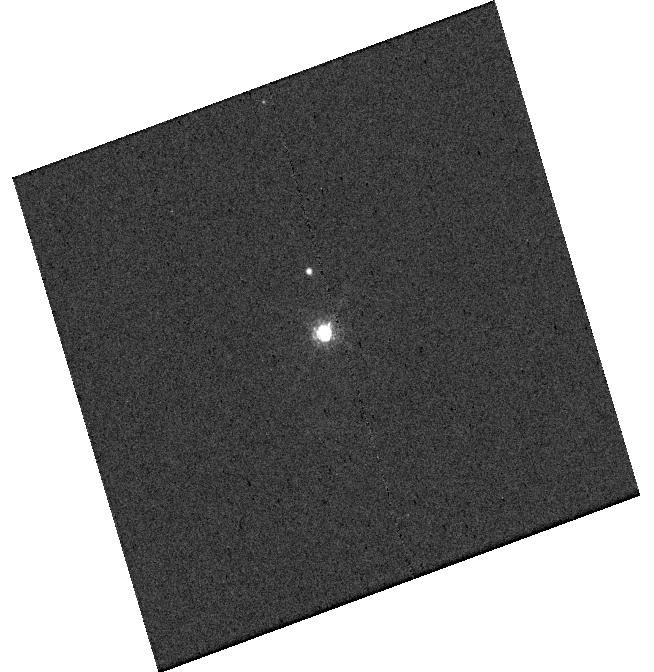
Target: V-V1032-CEN. Instrument: WFC3/UVIS. Filter: F656N. Exposure: 3 min. Observation ID: hst_15830_05_wfc3_uvis_f656n_ie2v05

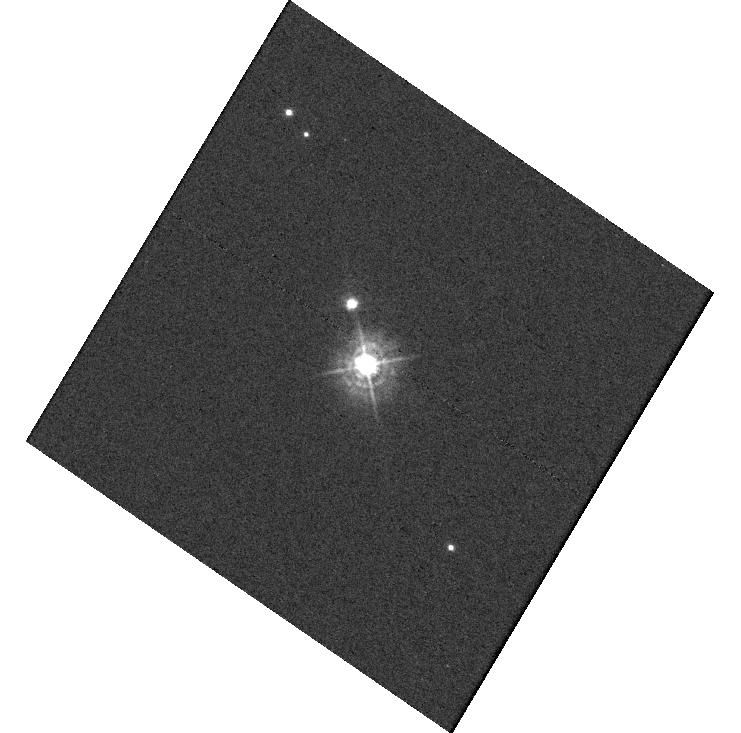
Target: V-V1032-CEN. Instrument: WFC3/UVIS. Filter: F336W. Exposure: 20 min. Observation ID: hst_15830_08_wfc3_uvis_f336w_ie2v08

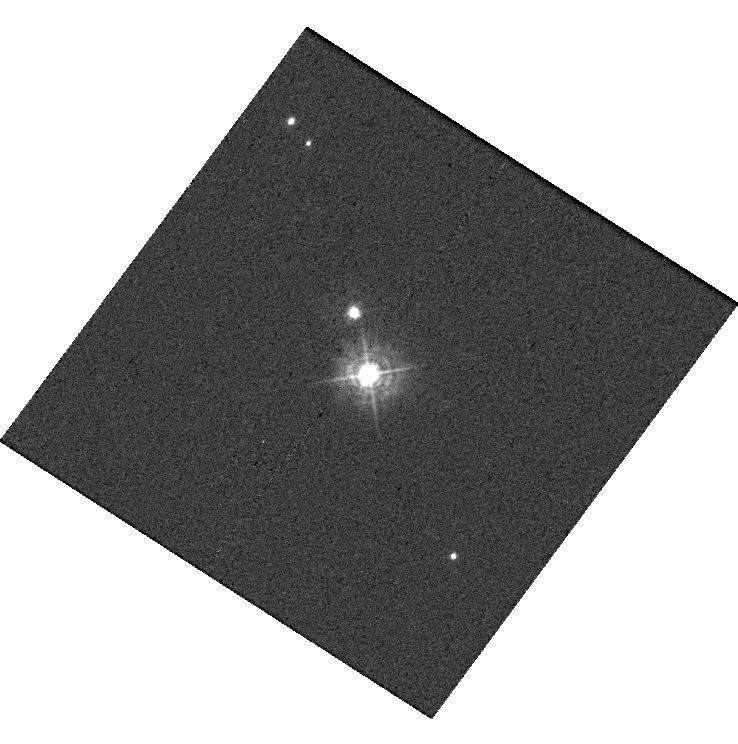
Target: V-V1032-CEN. Instrument: WFC3/UVIS. Filter: F336W. Exposure: 20 min. Observation ID: hst_15830_16_wfc3_uvis_f336w_ie2v16

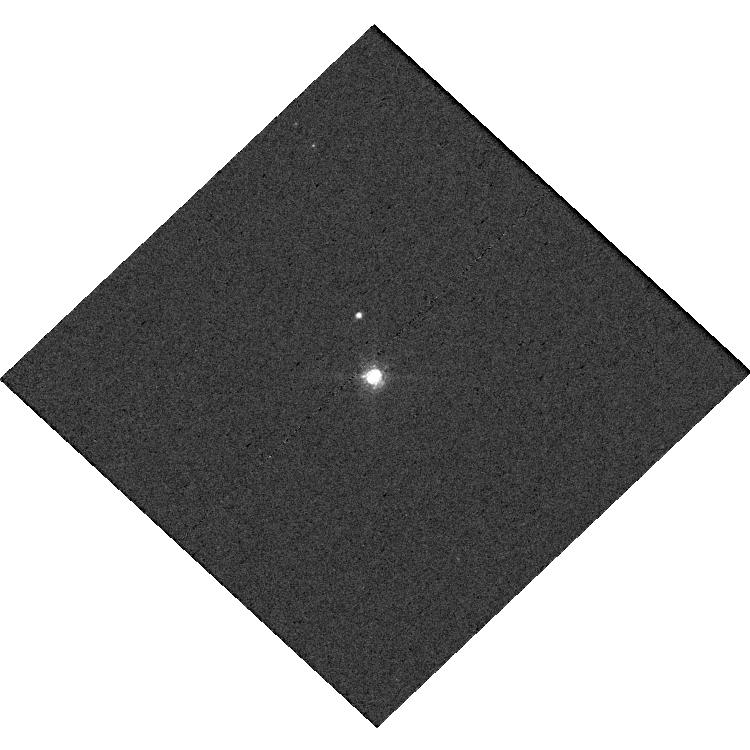
Target: V-V1032-CEN. Instrument: WFC3/UVIS. Filter: F656N. Exposure: 3 min. Observation ID: hst_15830_15_wfc3_uvis_f656n_ie2v15

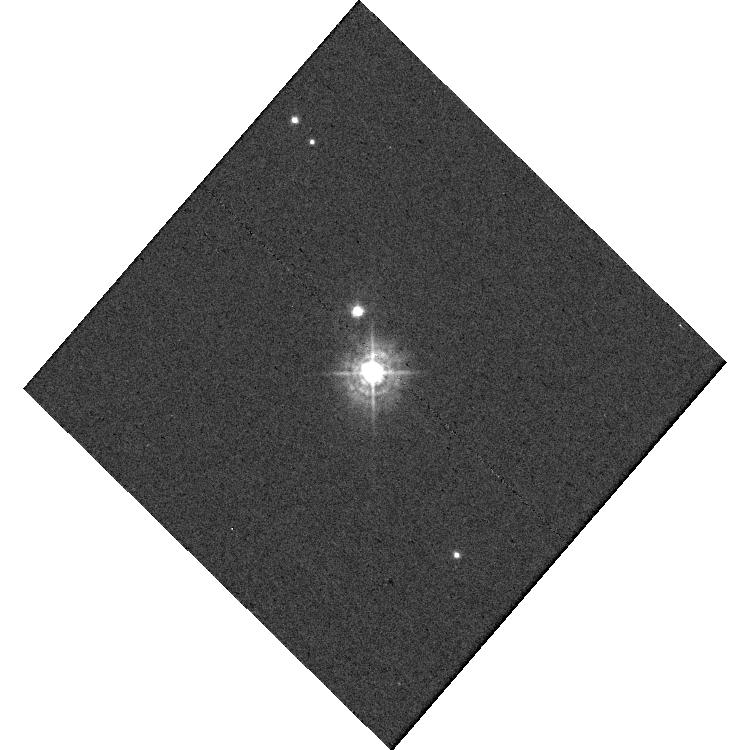
Target: V-V1032-CEN. Instrument: WFC3/UVIS. Filter: F336W. Exposure: 20 min. Observation ID: hst_15830_07_wfc3_uvis_f336w_ie2v07

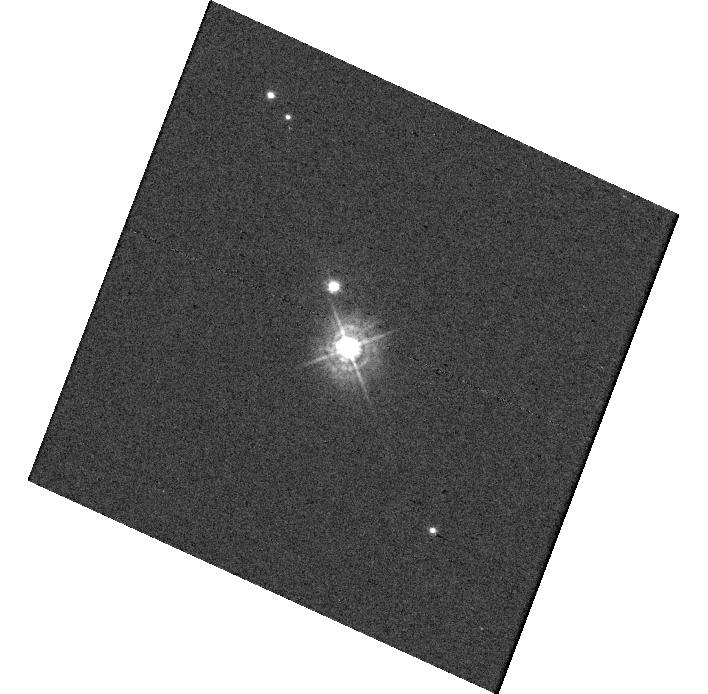
Target: V-V1032-CEN. Instrument: WFC3/UVIS. Filter: F336W. Exposure: 20 min. Observation ID: hst_15830_09_wfc3_uvis_f336w_ie2v09

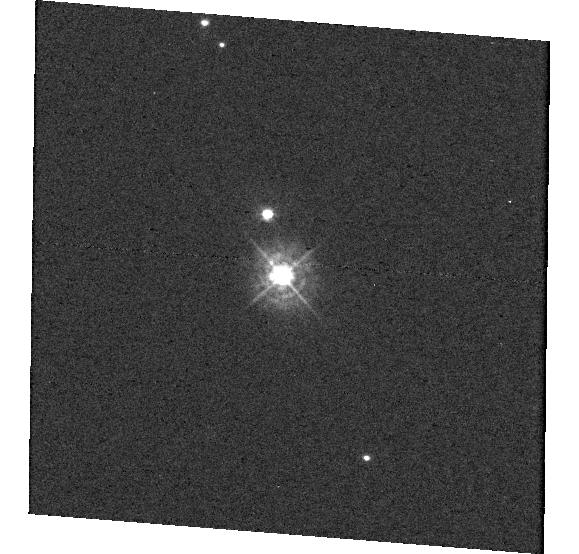
Target: V-V1032-CEN. Instrument: WFC3/UVIS. Filter: F336W. Exposure: 20 min. Observation ID: hst_15830_11_wfc3_uvis_f336w_ie2v11

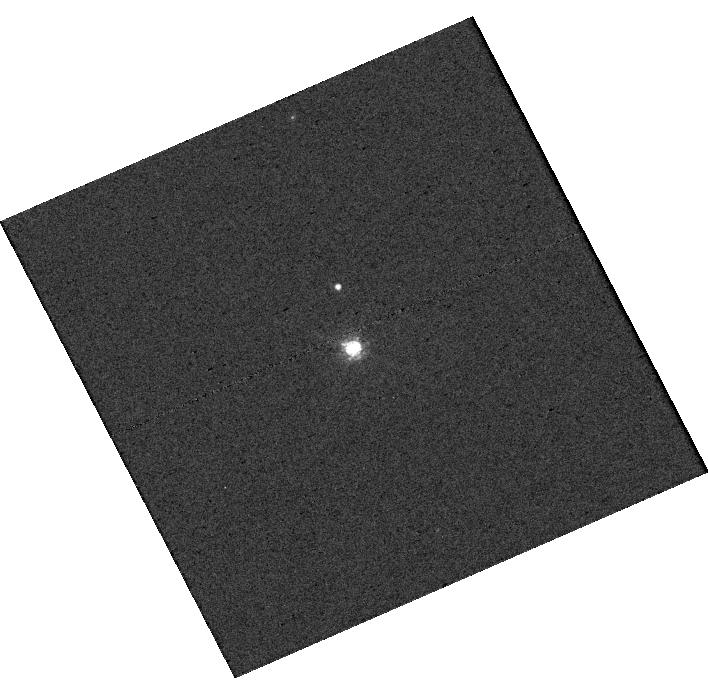
Target: V-V1032-CEN. Instrument: WFC3/UVIS. Filter: F656N. Exposure: 3 min. Observation ID: hst_15830_13_wfc3_uvis_f656n_ie2v13

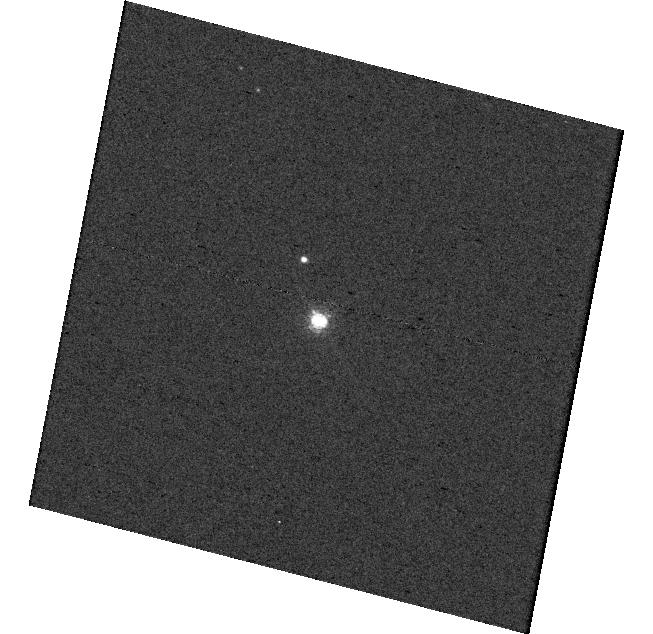
Target: V-V1032-CEN. Instrument: WFC3/UVIS. Filter: F656N. Exposure: 3 min. Observation ID: hst_15830_10_wfc3_uvis_f656n_ie2v10

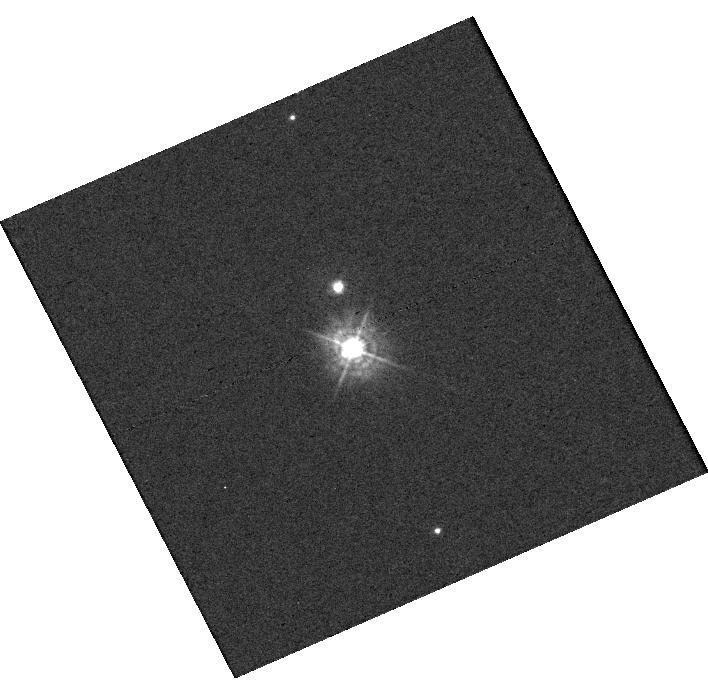
Target: V-V1032-CEN. Instrument: WFC3/UVIS. Filter: F336W. Exposure: 20 min. Observation ID: hst_15830_13_wfc3_uvis_f336w_ie2v13

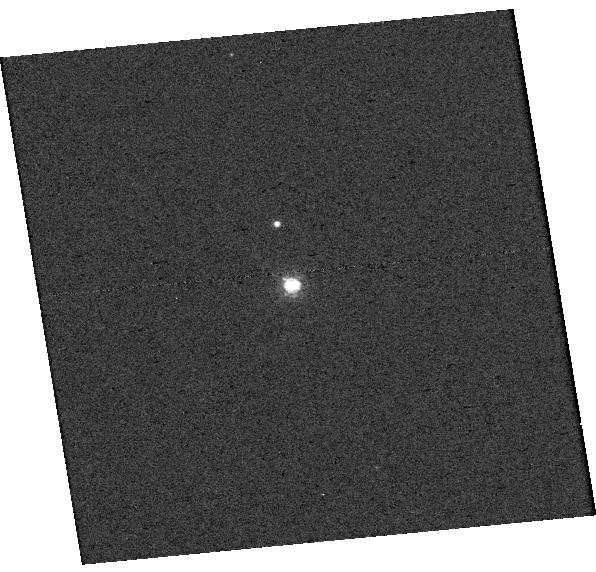
Target: V-V1032-CEN. Instrument: WFC3/UVIS. Filter: F656N. Exposure: 3 min. Observation ID: hst_15830_12_wfc3_uvis_f656n_ie2v12

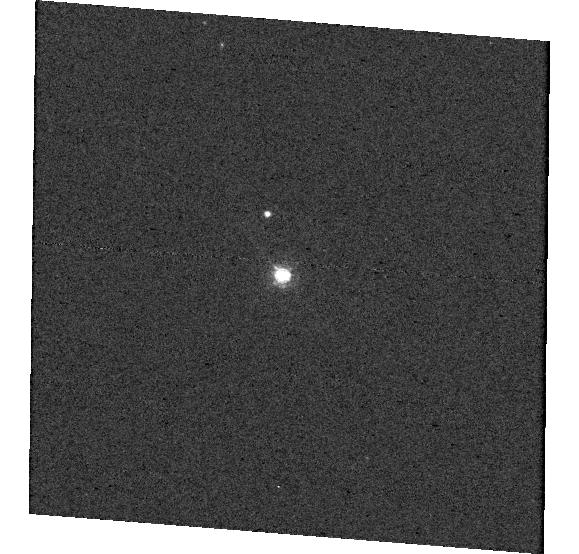
Target: V-V1032-CEN. Instrument: WFC3/UVIS. Filter: F656N. Exposure: 3 min. Observation ID: hst_15830_11_wfc3_uvis_f656n_ie2v11

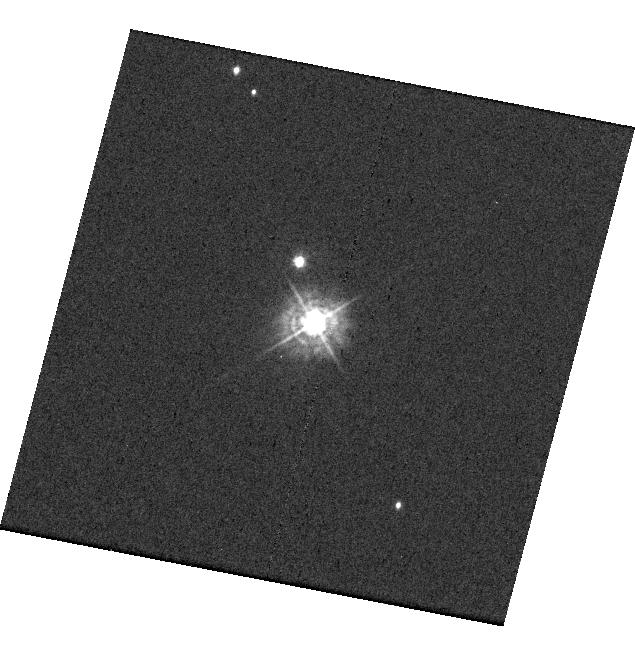
Target: V-V1032-CEN. Instrument: WFC3/UVIS. Filter: F336W. Exposure: 20 min. Observation ID: hst_15830_03_wfc3_uvis_f336w_ie2v03

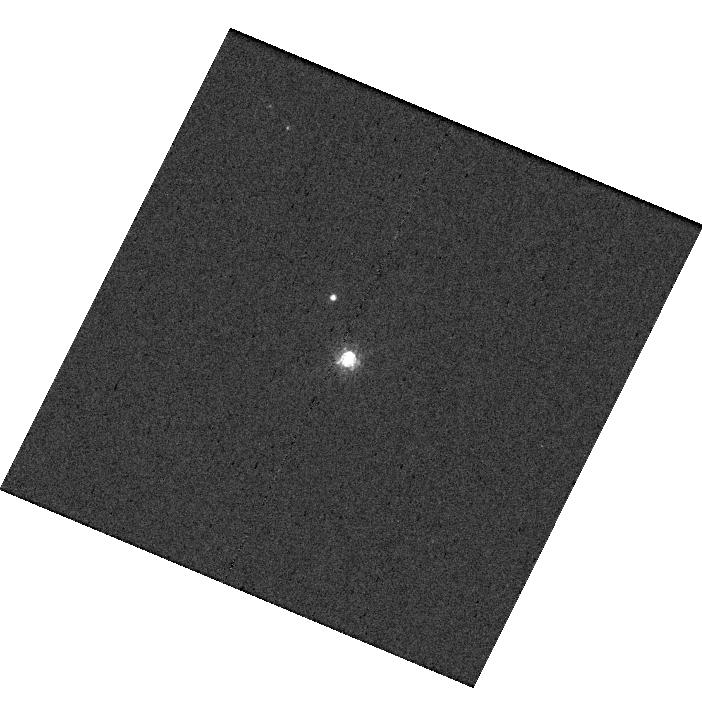
Target: V-V1032-CEN. Instrument: WFC3/UVIS. Filter: F656N. Exposure: 3 min. Observation ID: hst_15830_17_wfc3_uvis_f656n_ie2v17

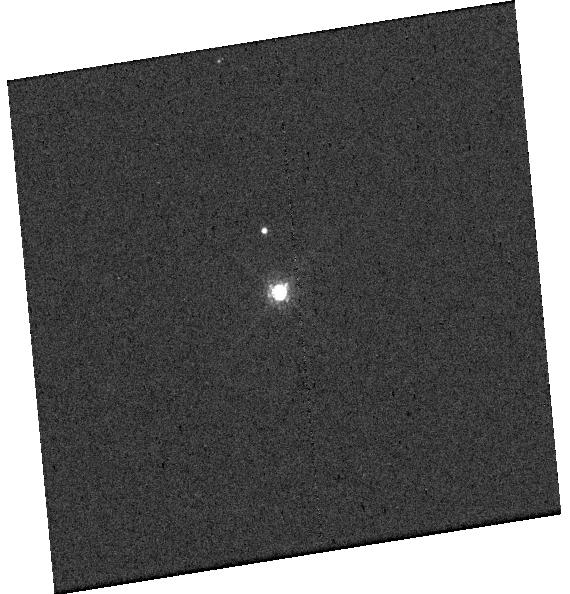
Target: V-V1032-CEN. Instrument: WFC3/UVIS. Filter: F656N. Exposure: 3 min. Observation ID: hst_15830_04_wfc3_uvis_f656n_ie2v04

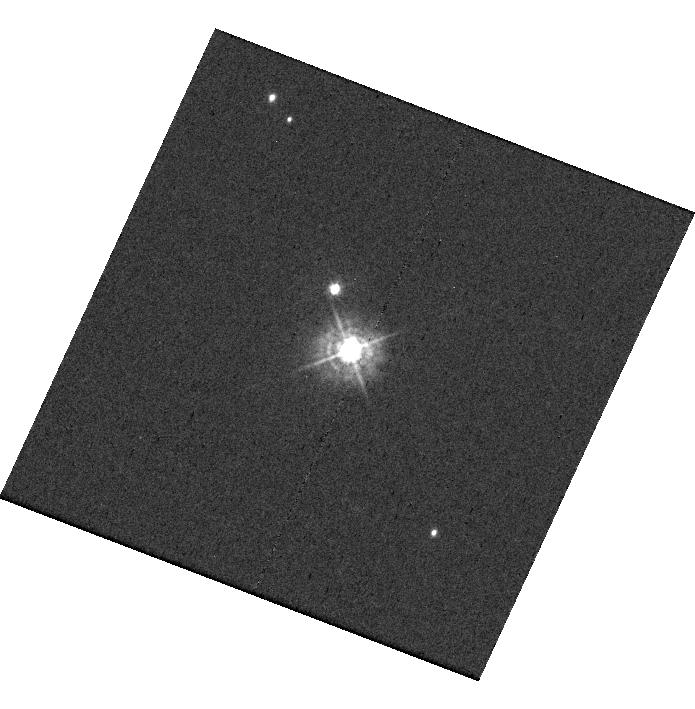
Target: V-V1032-CEN. Instrument: WFC3/UVIS. Filter: F336W. Exposure: 20 min. Observation ID: hst_15830_02_wfc3_uvis_f336w_ie2v02

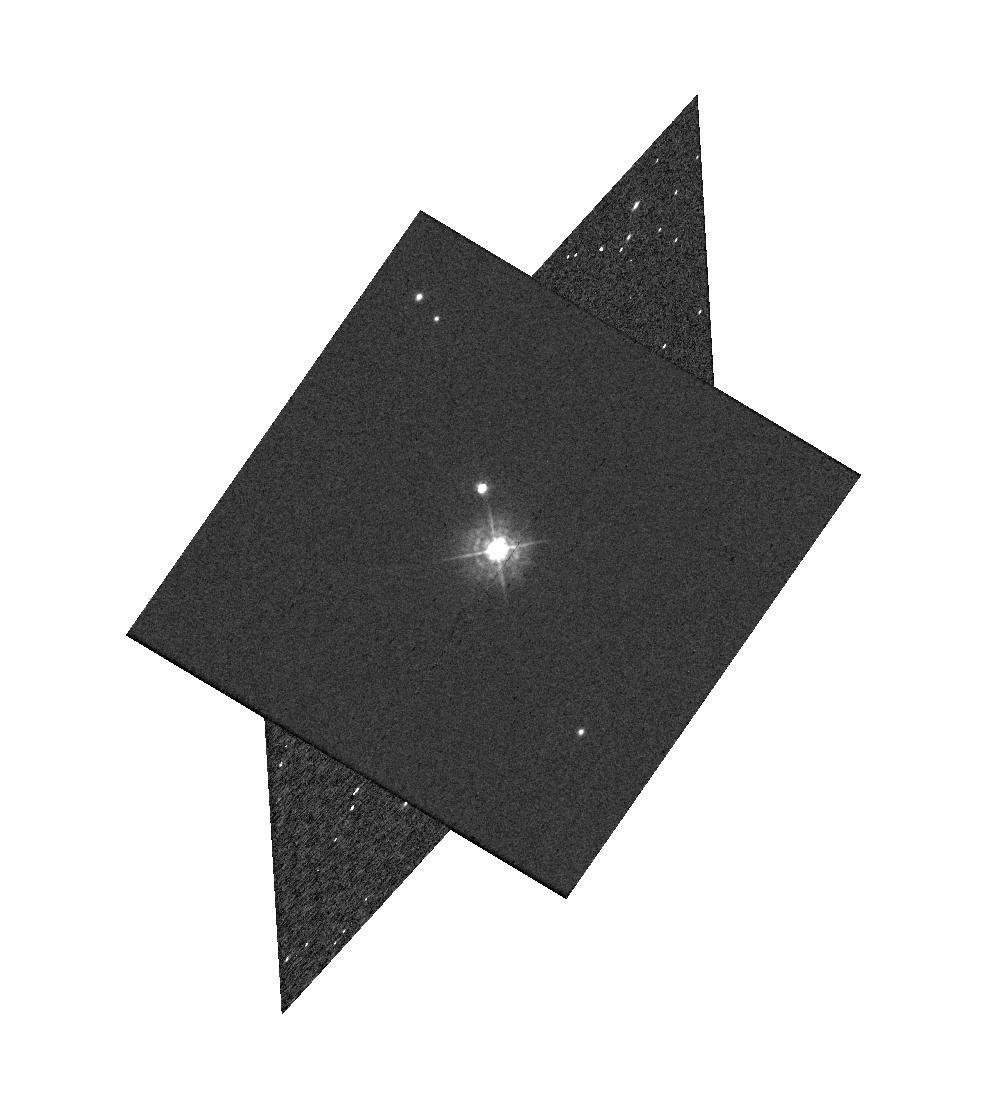
Target: V-V1032-CEN. Instrument: WFC3/UVIS. Filter: F336W. Exposure: 20 min. Observation ID: hst_15830_01_wfc3_uvis_f336w_ie2v01

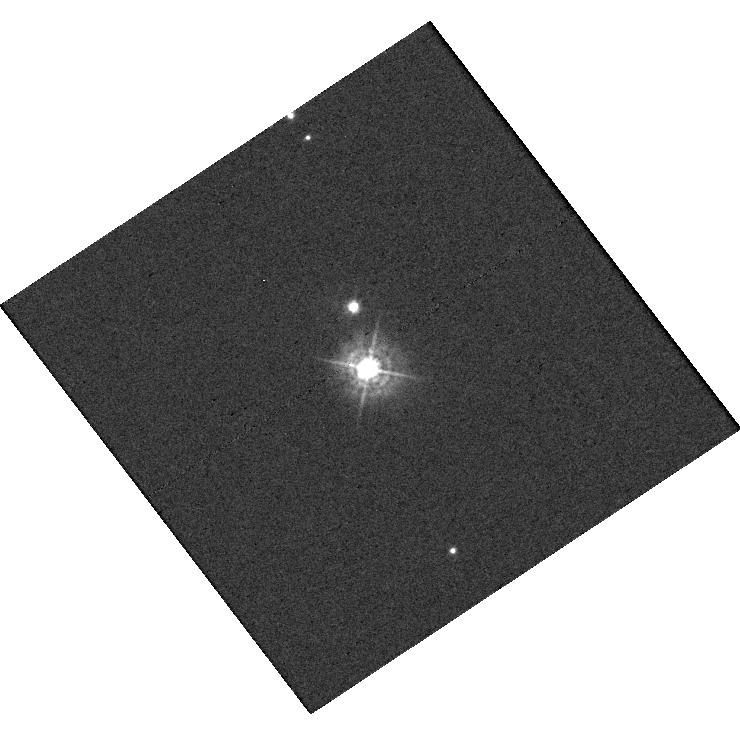
Target: V-V1032-CEN. Instrument: WFC3/UVIS. Filter: F336W. Exposure: 20 min. Observation ID: hst_15830_14_wfc3_uvis_f336w_ie2v14

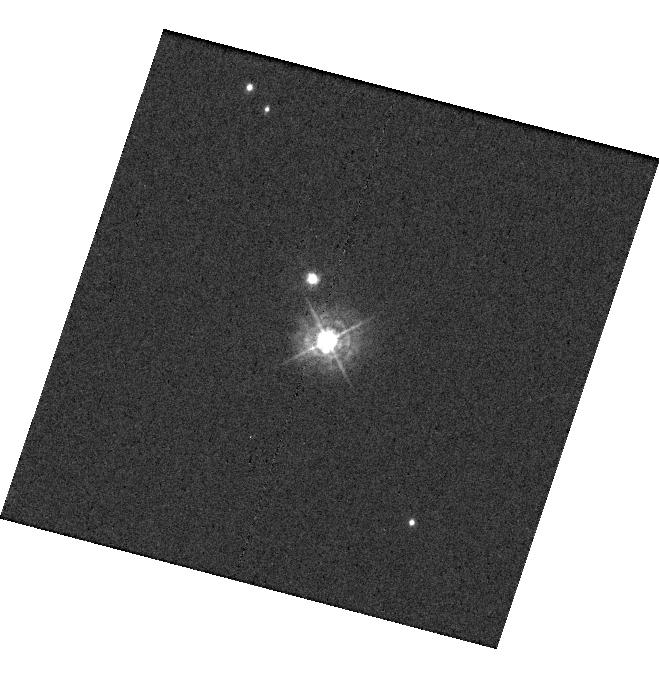
Target: V-V1032-CEN. Instrument: WFC3/UVIS. Filter: F336W. Exposure: 20 min. Observation ID: hst_15830_18_wfc3_uvis_f336w_ie2v18

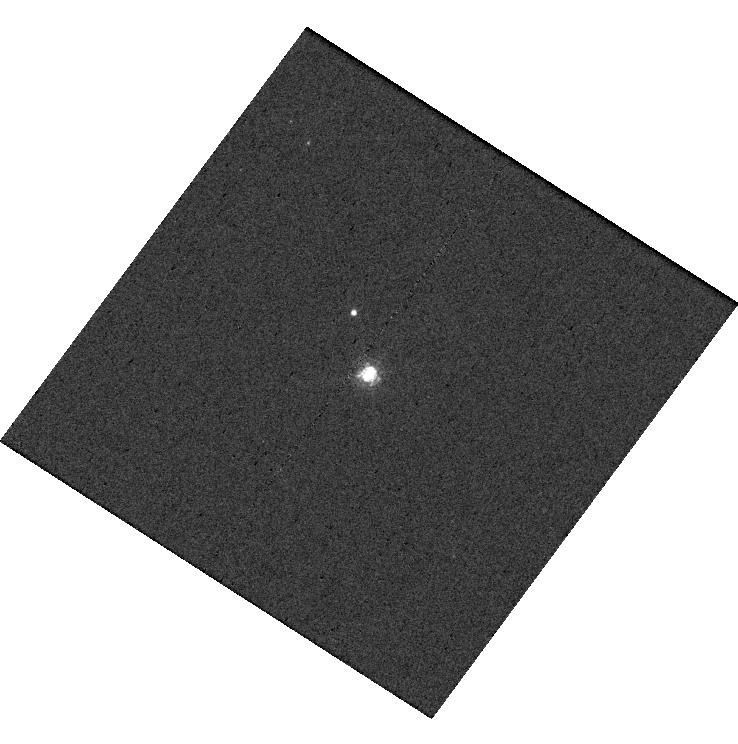
Target: V-V1032-CEN. Instrument: WFC3/UVIS. Filter: F656N. Exposure: 3 min. Observation ID: hst_15830_16_wfc3_uvis_f656n_ie2v16

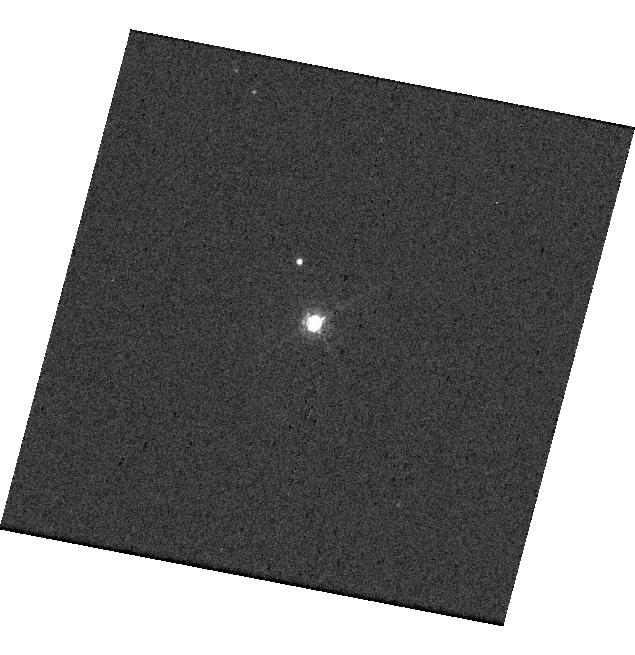
Target: V-V1032-CEN. Instrument: WFC3/UVIS. Filter: F656N. Exposure: 3 min. Observation ID: hst_15830_03_wfc3_uvis_f656n_ie2v03

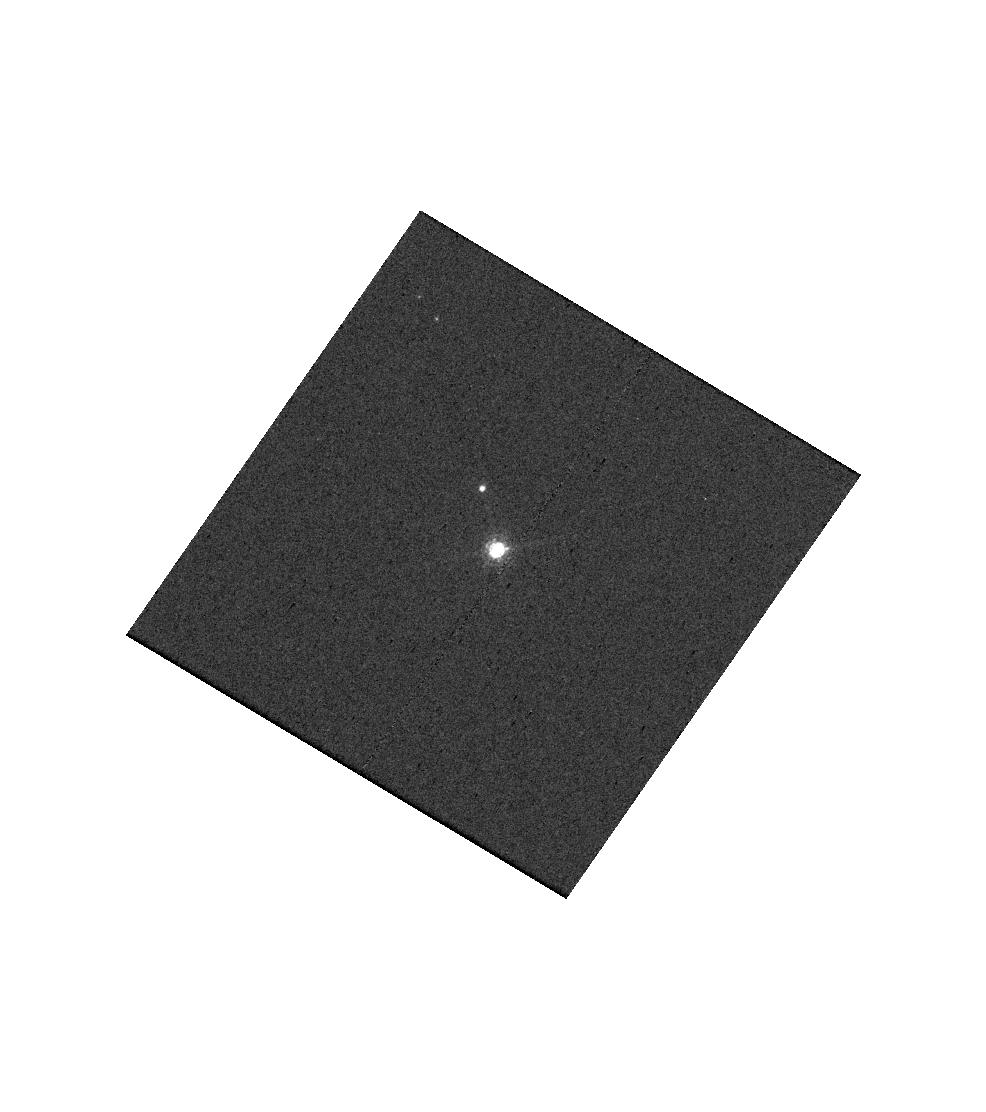
Target: V-V1032-CEN. Instrument: WFC3/UVIS. Filter: F656N. Exposure: 3 min. Observation ID: hst_15830_01_wfc3_uvis_f656n_ie2v01

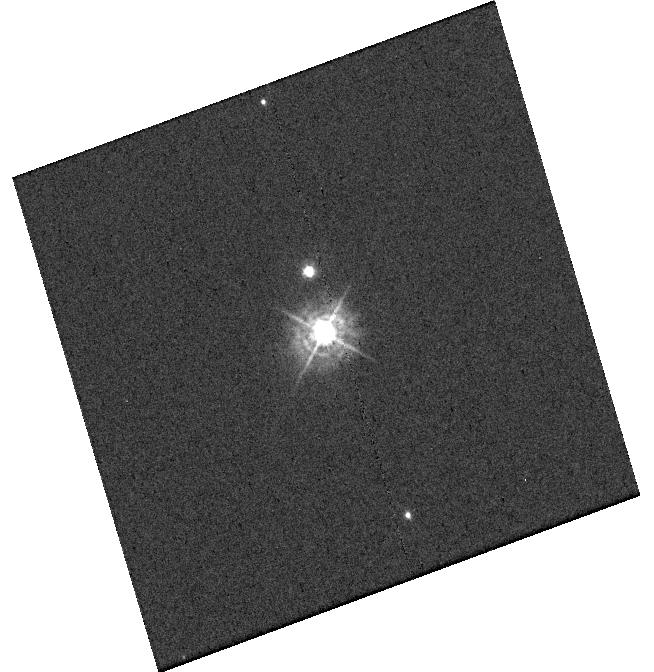
Target: V-V1032-CEN. Instrument: WFC3/UVIS. Filter: F336W. Exposure: 20 min. Observation ID: hst_15830_05_wfc3_uvis_f336w_ie2v05

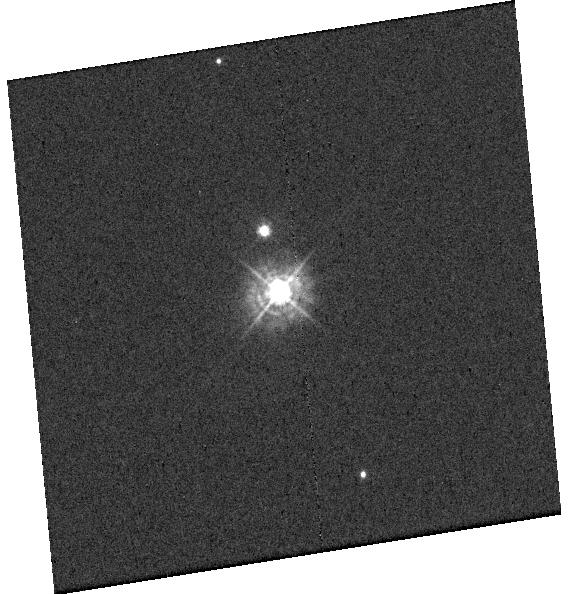
Target: V-V1032-CEN. Instrument: WFC3/UVIS. Filter: F336W. Exposure: 20 min. Observation ID: hst_15830_04_wfc3_uvis_f336w_ie2v04

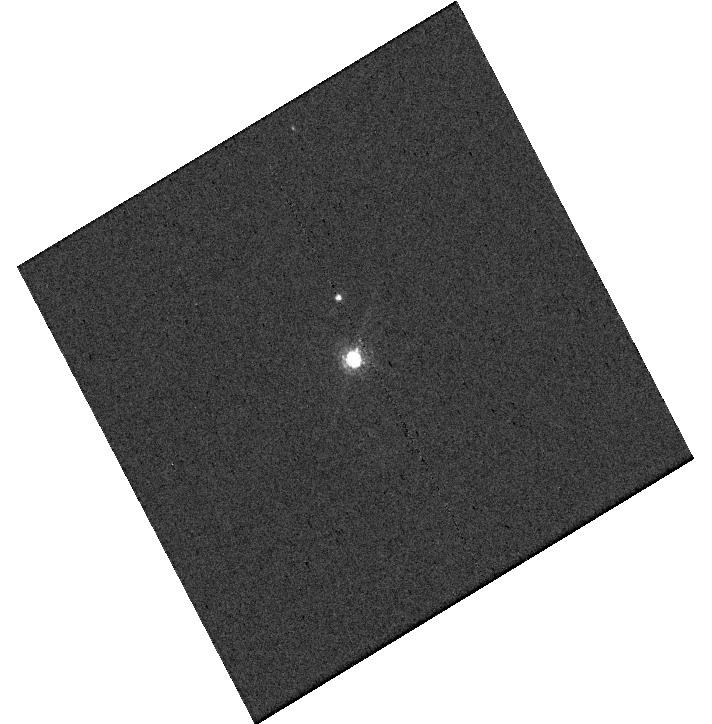
Target: V-V1032-CEN. Instrument: WFC3/UVIS. Filter: F656N. Exposure: 3 min. Observation ID: hst_15830_06_wfc3_uvis_f656n_ie2v06

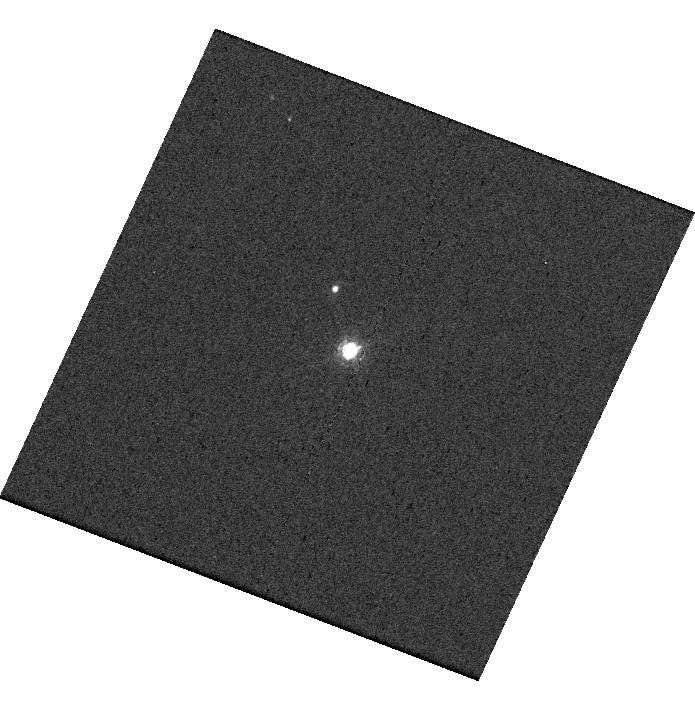
Target: V-V1032-CEN. Instrument: WFC3/UVIS. Filter: F656N. Exposure: 3 min. Observation ID: hst_15830_02_wfc3_uvis_f656n_ie2v02

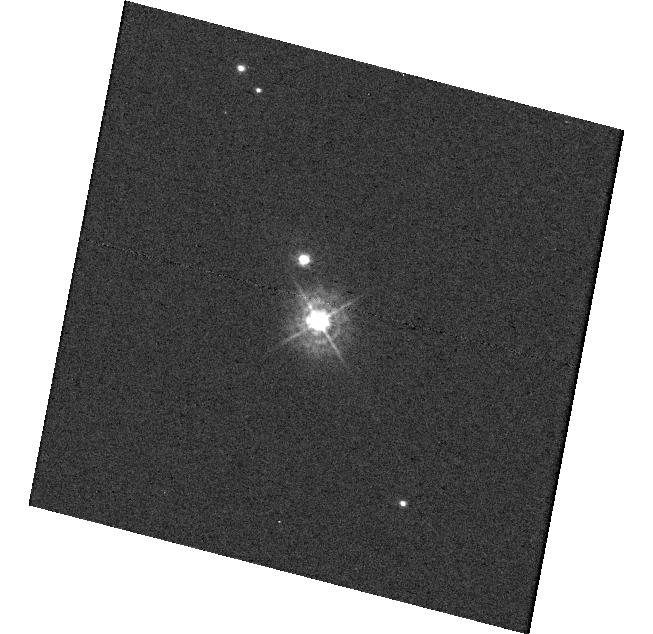
Target: V-V1032-CEN. Instrument: WFC3/UVIS. Filter: F336W. Exposure: 20 min. Observation ID: hst_15830_10_wfc3_uvis_f336w_ie2v10

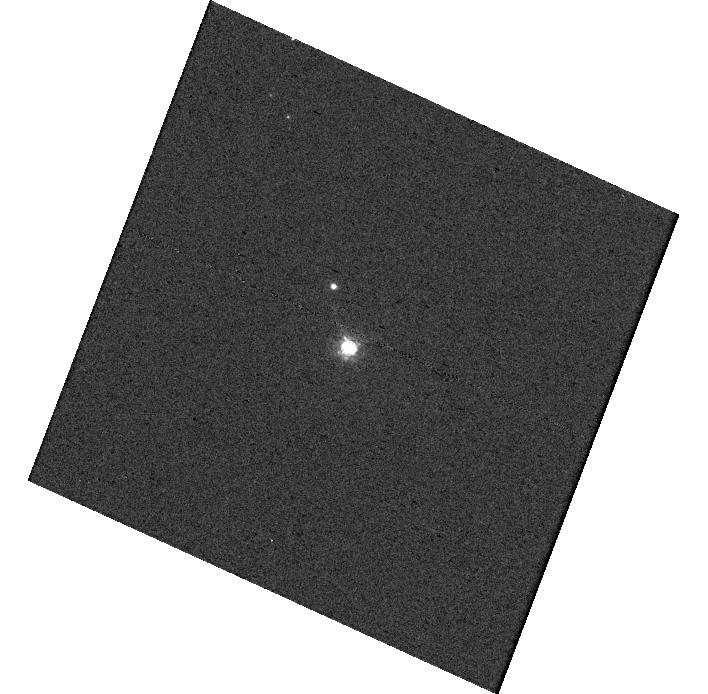
Target: V-V1032-CEN. Instrument: WFC3/UVIS. Filter: F656N. Exposure: 3 min. Observation ID: hst_15830_09_wfc3_uvis_f656n_ie2v09

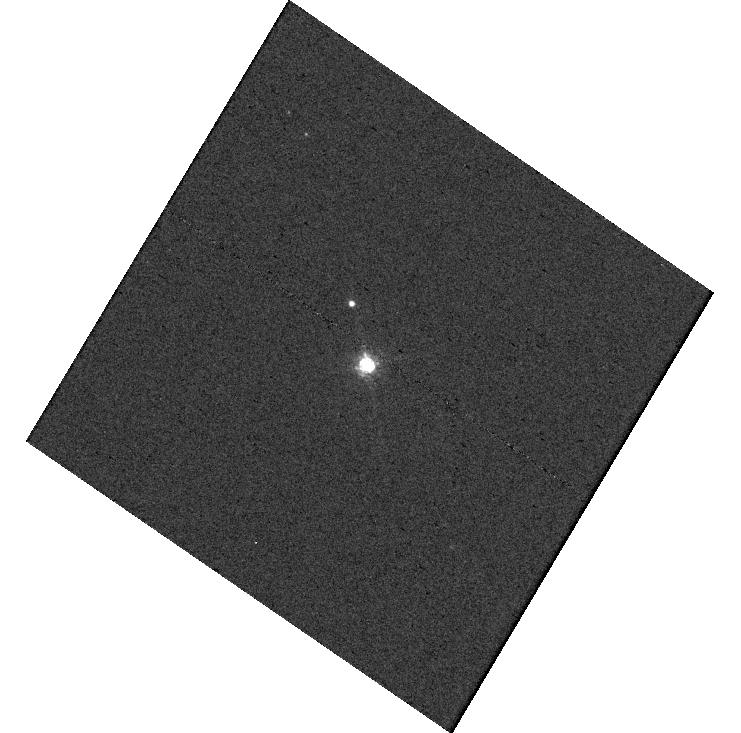
Target: V-V1032-CEN. Instrument: WFC3/UVIS. Filter: F656N. Exposure: 3 min. Observation ID: hst_15830_08_wfc3_uvis_f656n_ie2v08

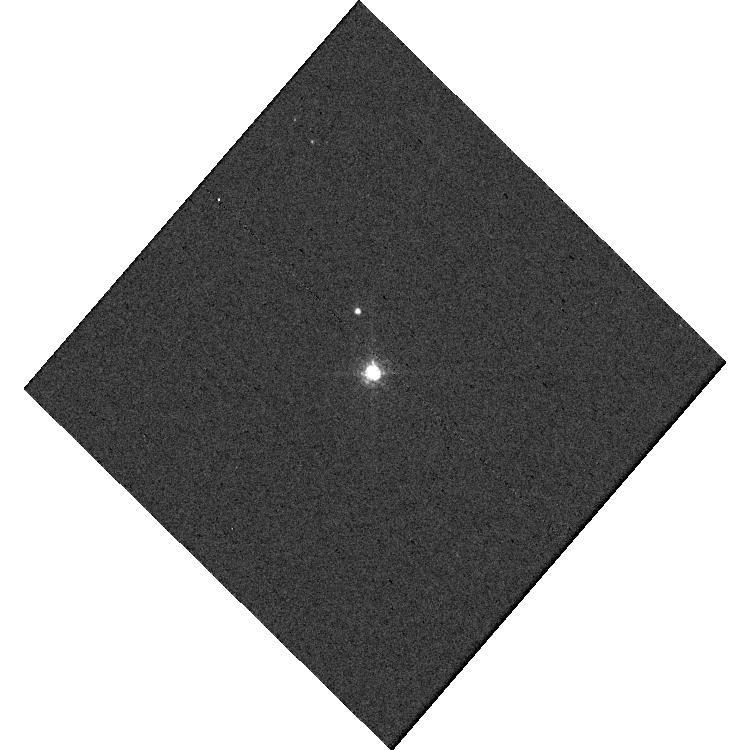
Target: V-V1032-CEN. Instrument: WFC3/UVIS. Filter: F656N. Exposure: 3 min. Observation ID: hst_15830_07_wfc3_uvis_f656n_ie2v07

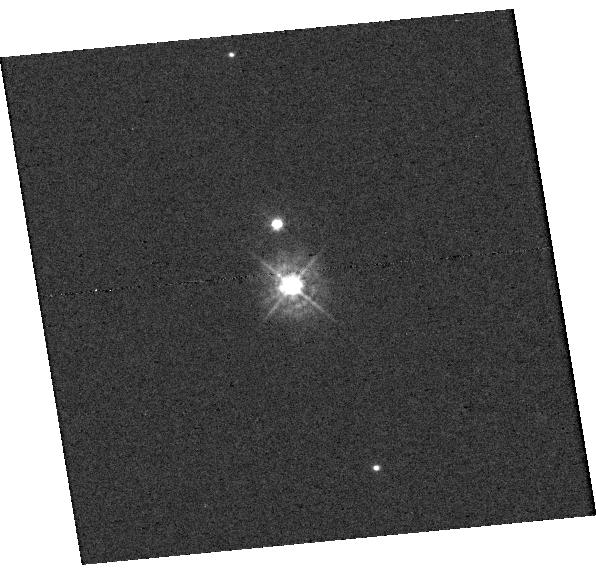
Target: V-V1032-CEN. Instrument: WFC3/UVIS. Filter: F336W. Exposure: 20 min. Observation ID: hst_15830_12_wfc3_uvis_f336w_ie2v12

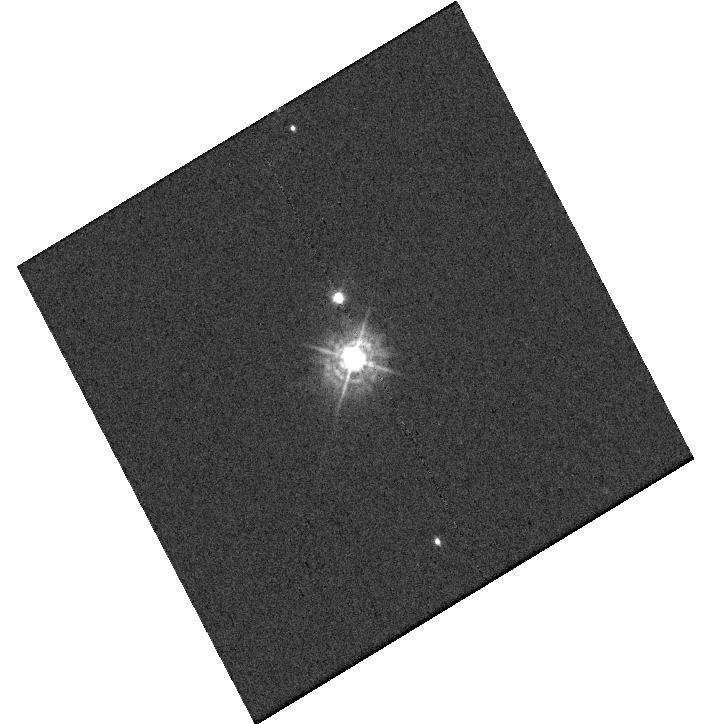
Target: V-V1032-CEN. Instrument: WFC3/UVIS. Filter: F336W. Exposure: 20 min. Observation ID: hst_15830_06_wfc3_uvis_f336w_ie2v06

A Planet is Born: Investigating the Accretion Process of PDS70b with WFC3/UVIS Direct Imaging Observations (PI: Zhou, Yifan)

Recent direct imaging detection of H alpha emission from PDS70b, a giant young planet, revealed its rapid ongoing accretion. This discovery offers an exciting opportunity for constraining PDS70b's mass accretion rate, a critical parameter for studying its formation process. However, the correlation between the hydrogen line luminosity and the total accretion luminosity has not been established for Jovian mass objects. Therefore, both hydrogen line and continuum accretion luminosity for PDS70b are required to derive its mass accretion rate accurately. We propose WFC3/UVIS direct imaging observations of PDS70b. Using HST's unique capability of high-contrast observations in the ultraviolet (UV) and optical wavelengths, we will measure the accretion-induced excess emissions of PDS70b in the F336W (Balmer break, UV continuum) and the F656N (H alpha) bands, and derive its mass accretion rate. We optimize the observations to enable KLIP-based angular differential imaging data reduction and maximize HST's high-contrast imaging capacity. This proposal will have three key results. 1) We will directly measure the total accretion luminosity of PDS70b and accurately derive its mass accretion rate. 2) By enabling the comparison of accretion luminosity in the UV and the H alpha bands, results from this proposal will advance our understanding of the accretion process of PDS70b. 3) By comparing the measured mass accretion rate to the empirical mass vs. accretion rate relationship, we will assess the formation pathway of PDS70b. The wavelengths used in this proposal also maximize the probability of detecting yet unknown accreting planets in this system.